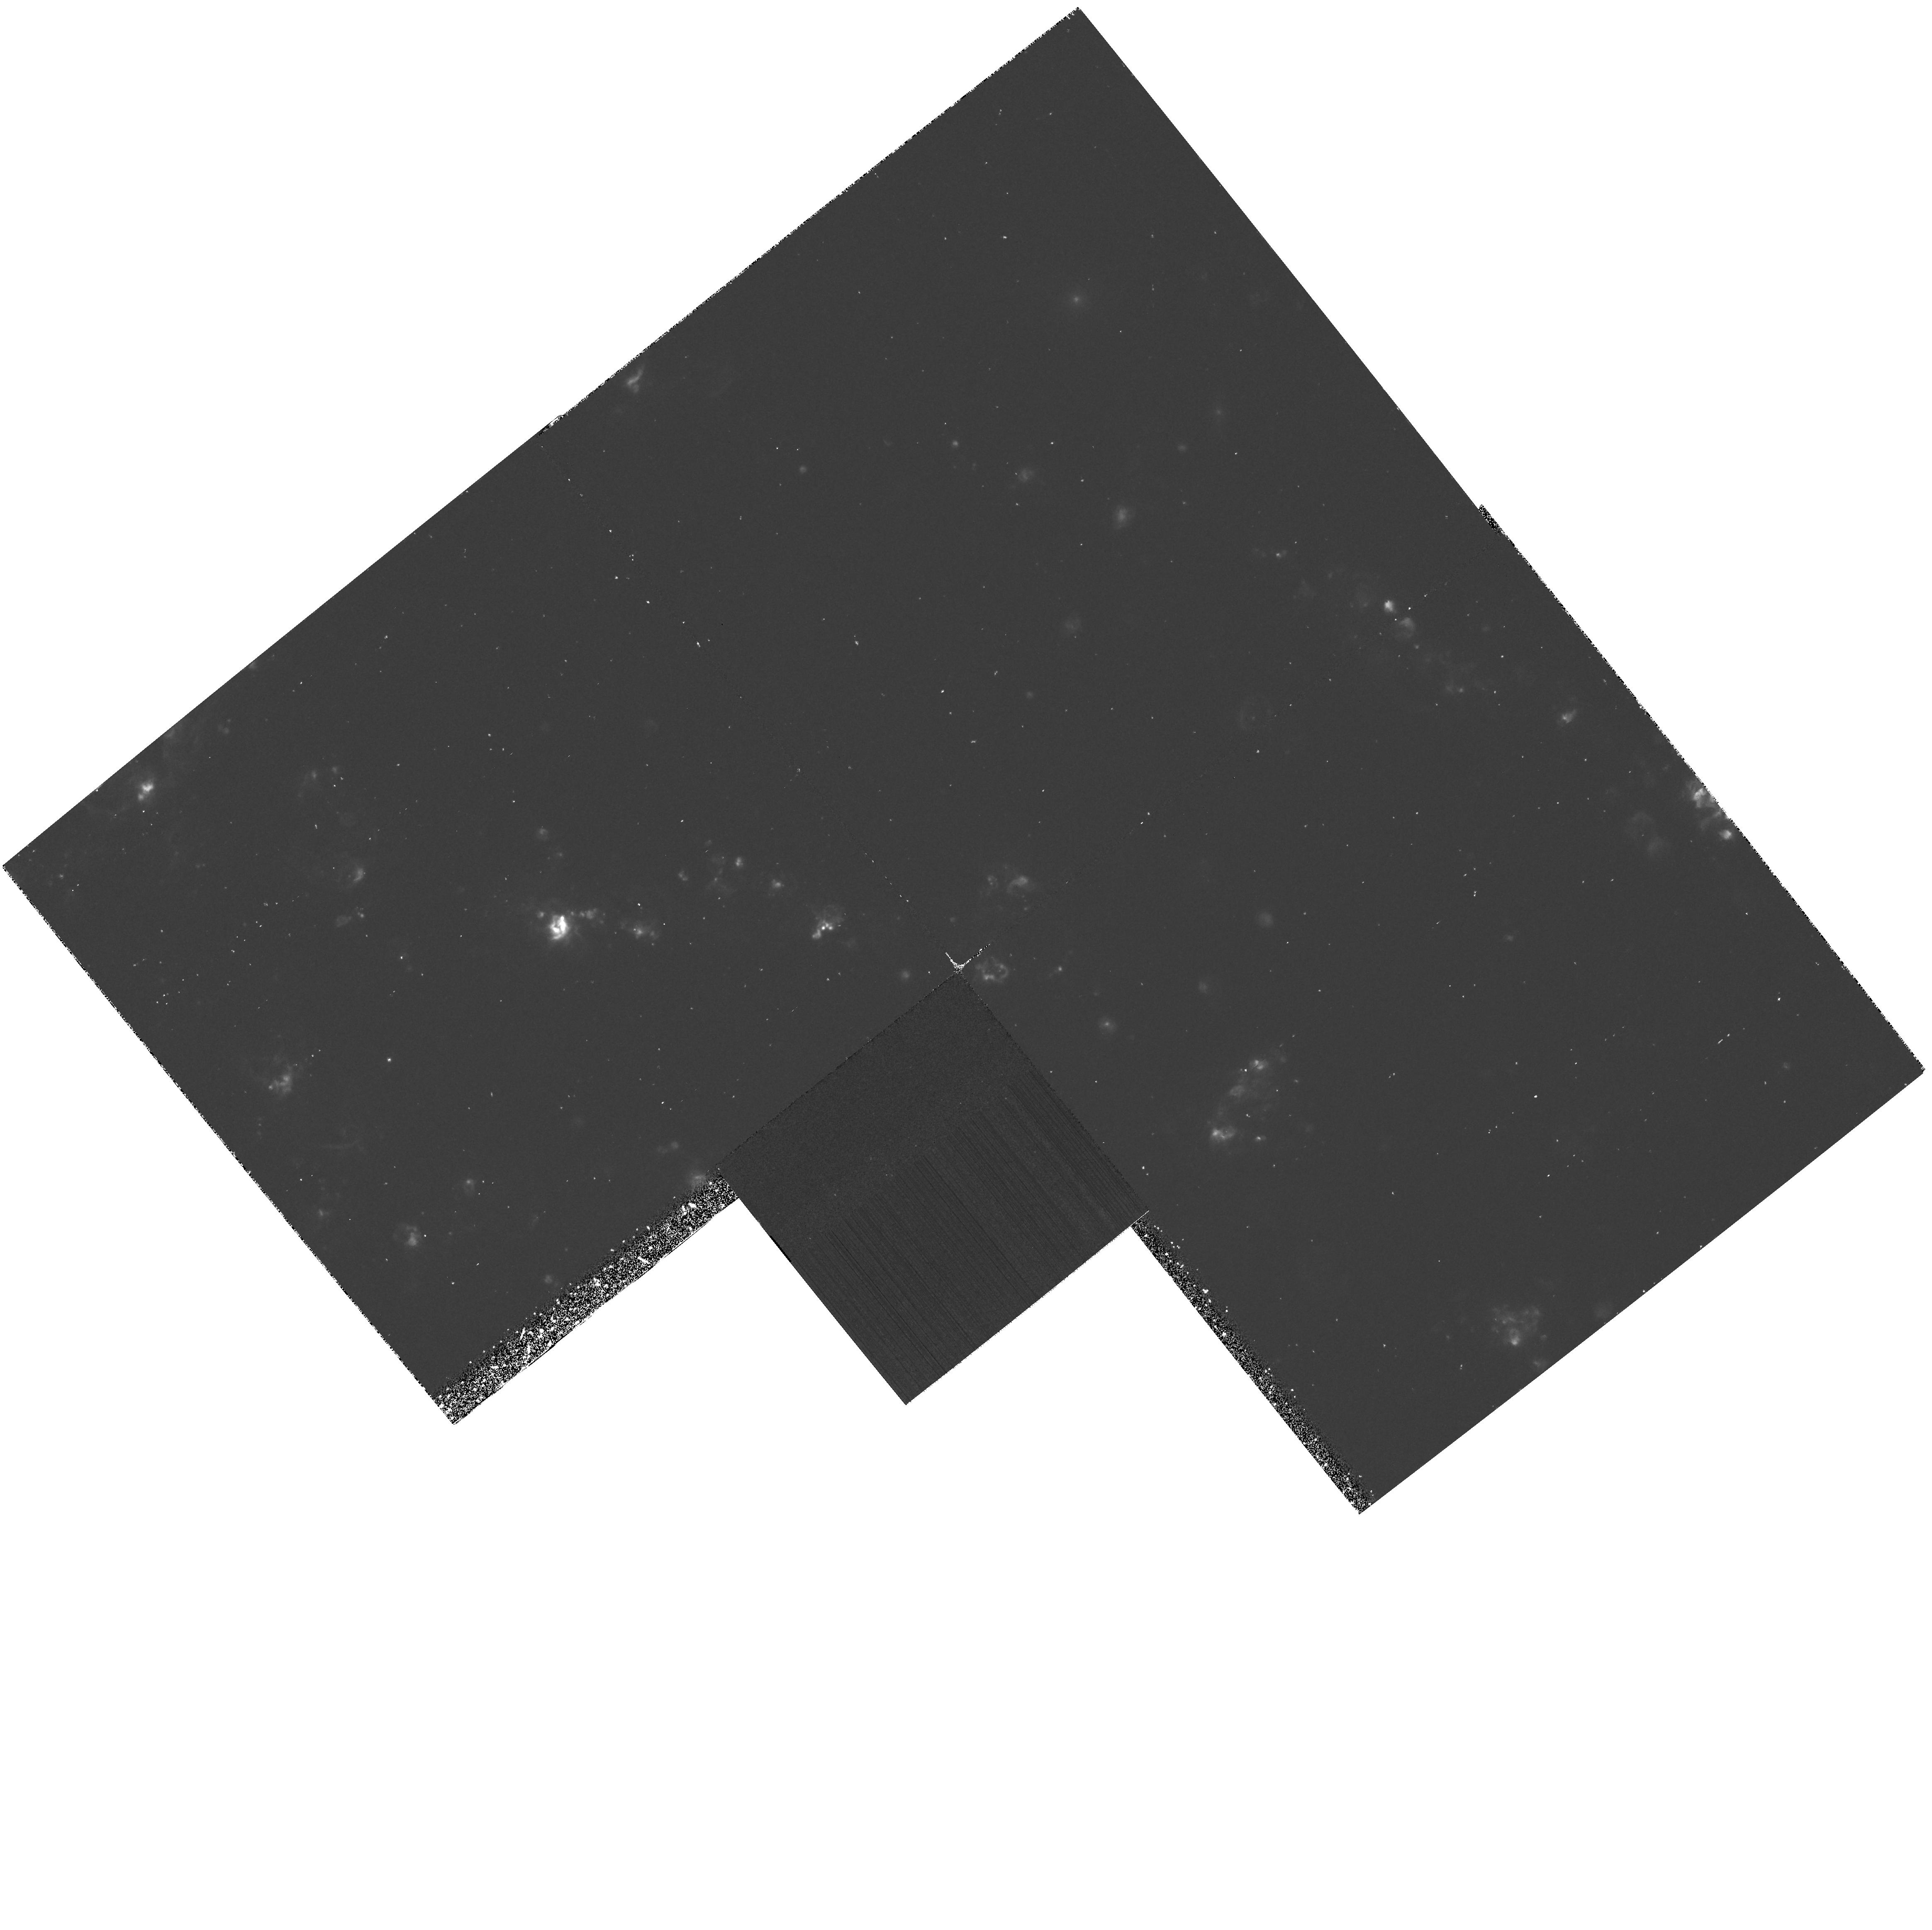
Target: NGC5461-FIELD
Instrument: WFPC2/PC
Filter: F656N
Exposure: 1.2 h
Observation ID: hst_6044_05_wfpc2_pc_f656n_u30a05

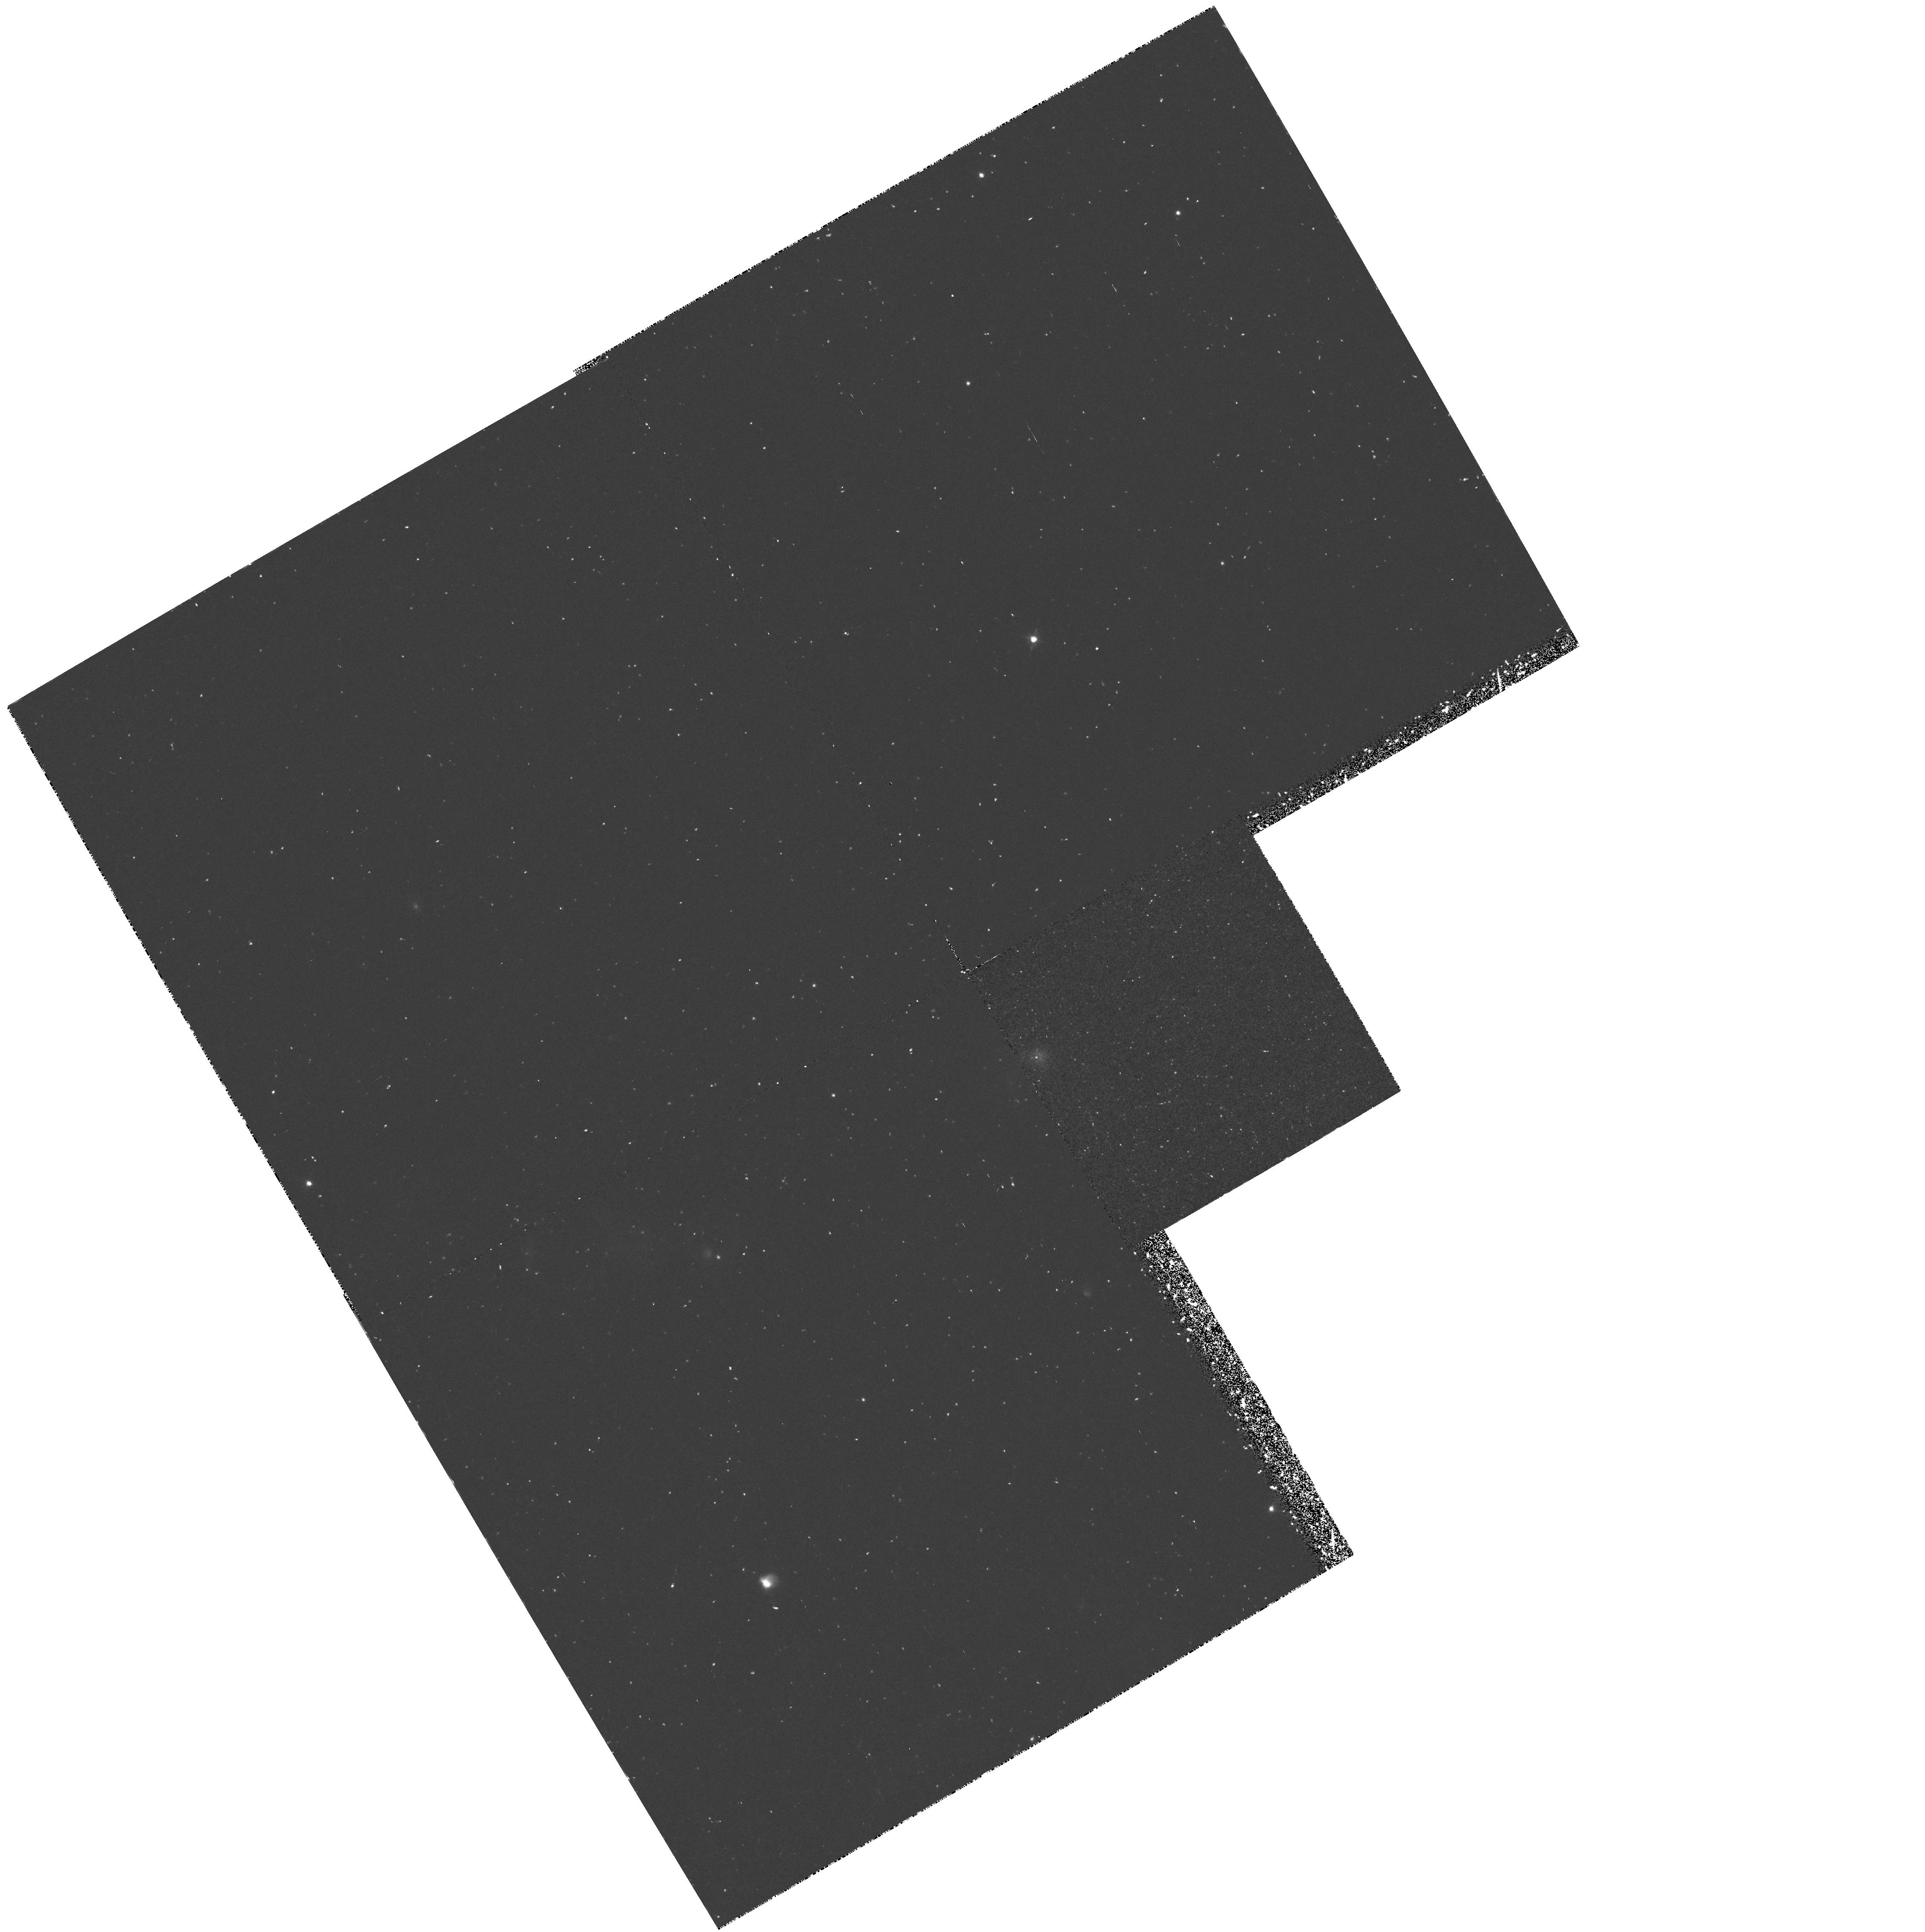
Target: NGC2403-VS9-FIELD
Instrument: WFPC2/PC
Filter: F656N
Exposure: 1.1 h
Observation ID: hst_6044_01_wfpc2_pc_f656n_u30a01

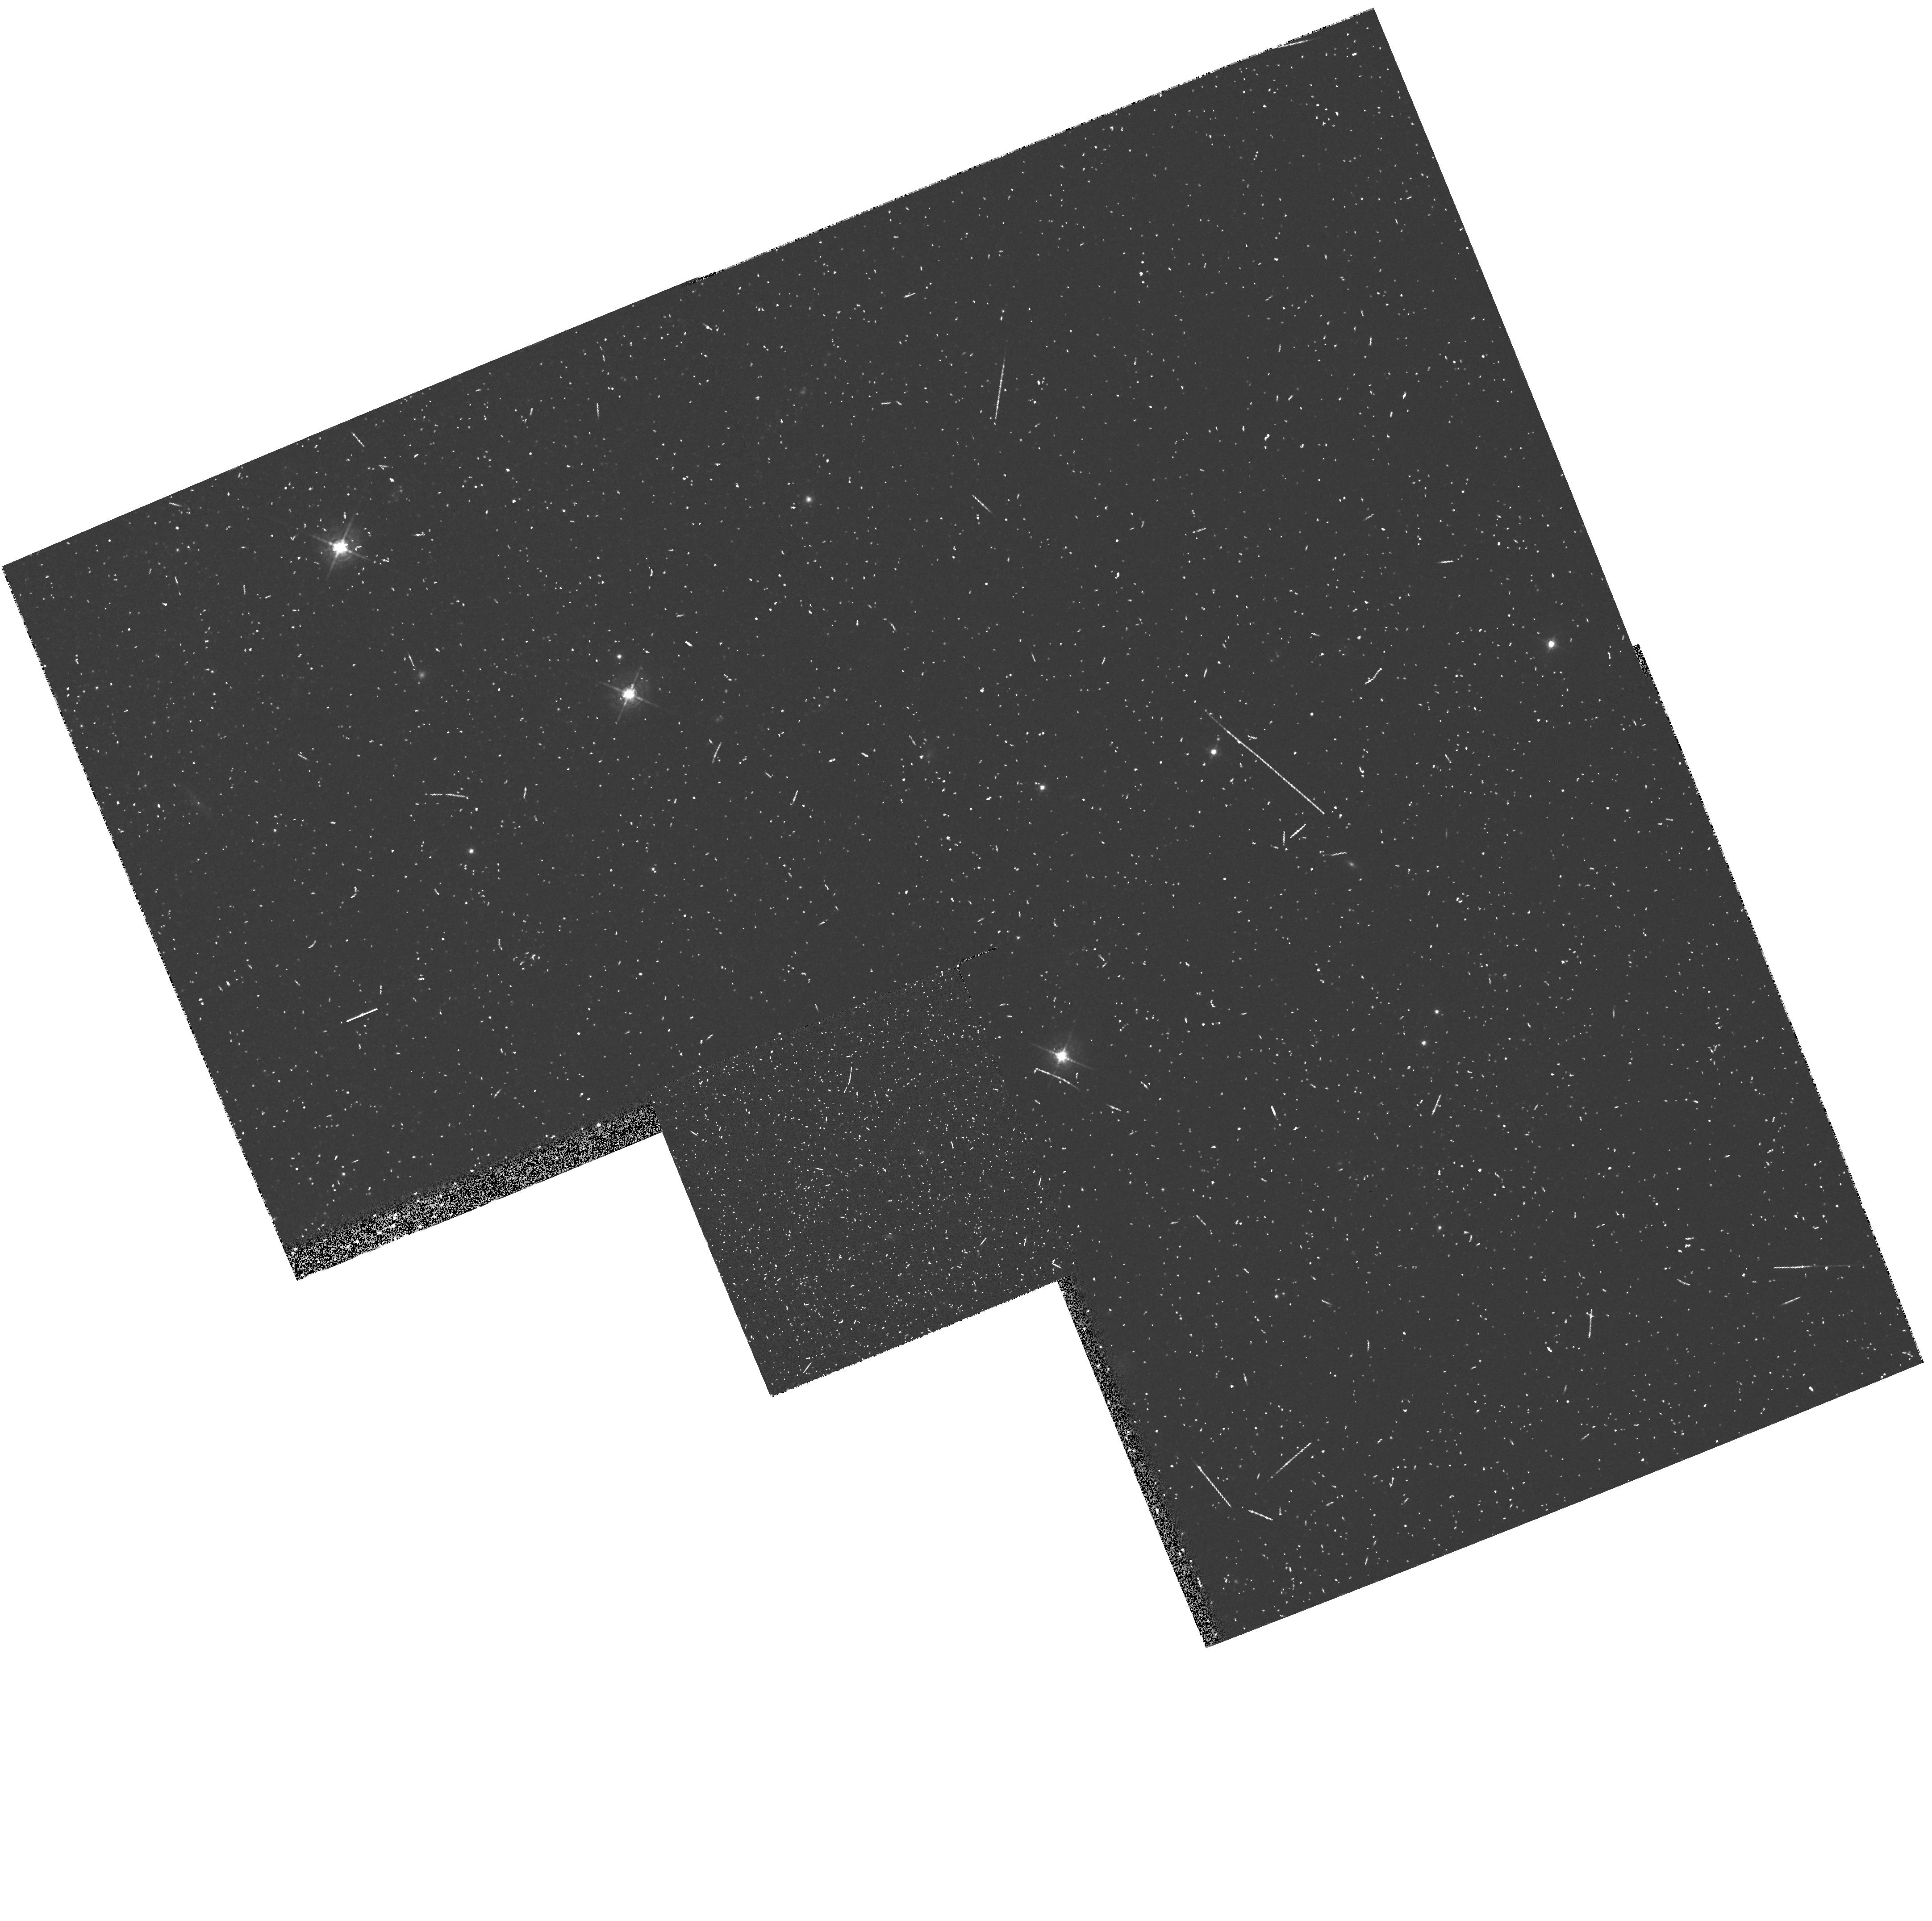
Target: NGC2403-VS44-FIELD
Instrument: WFPC2/PC
Filter: F547M
Exposure: 10 min
Observation ID: hst_6044_52_wfpc2_pc_f547m_u30a52

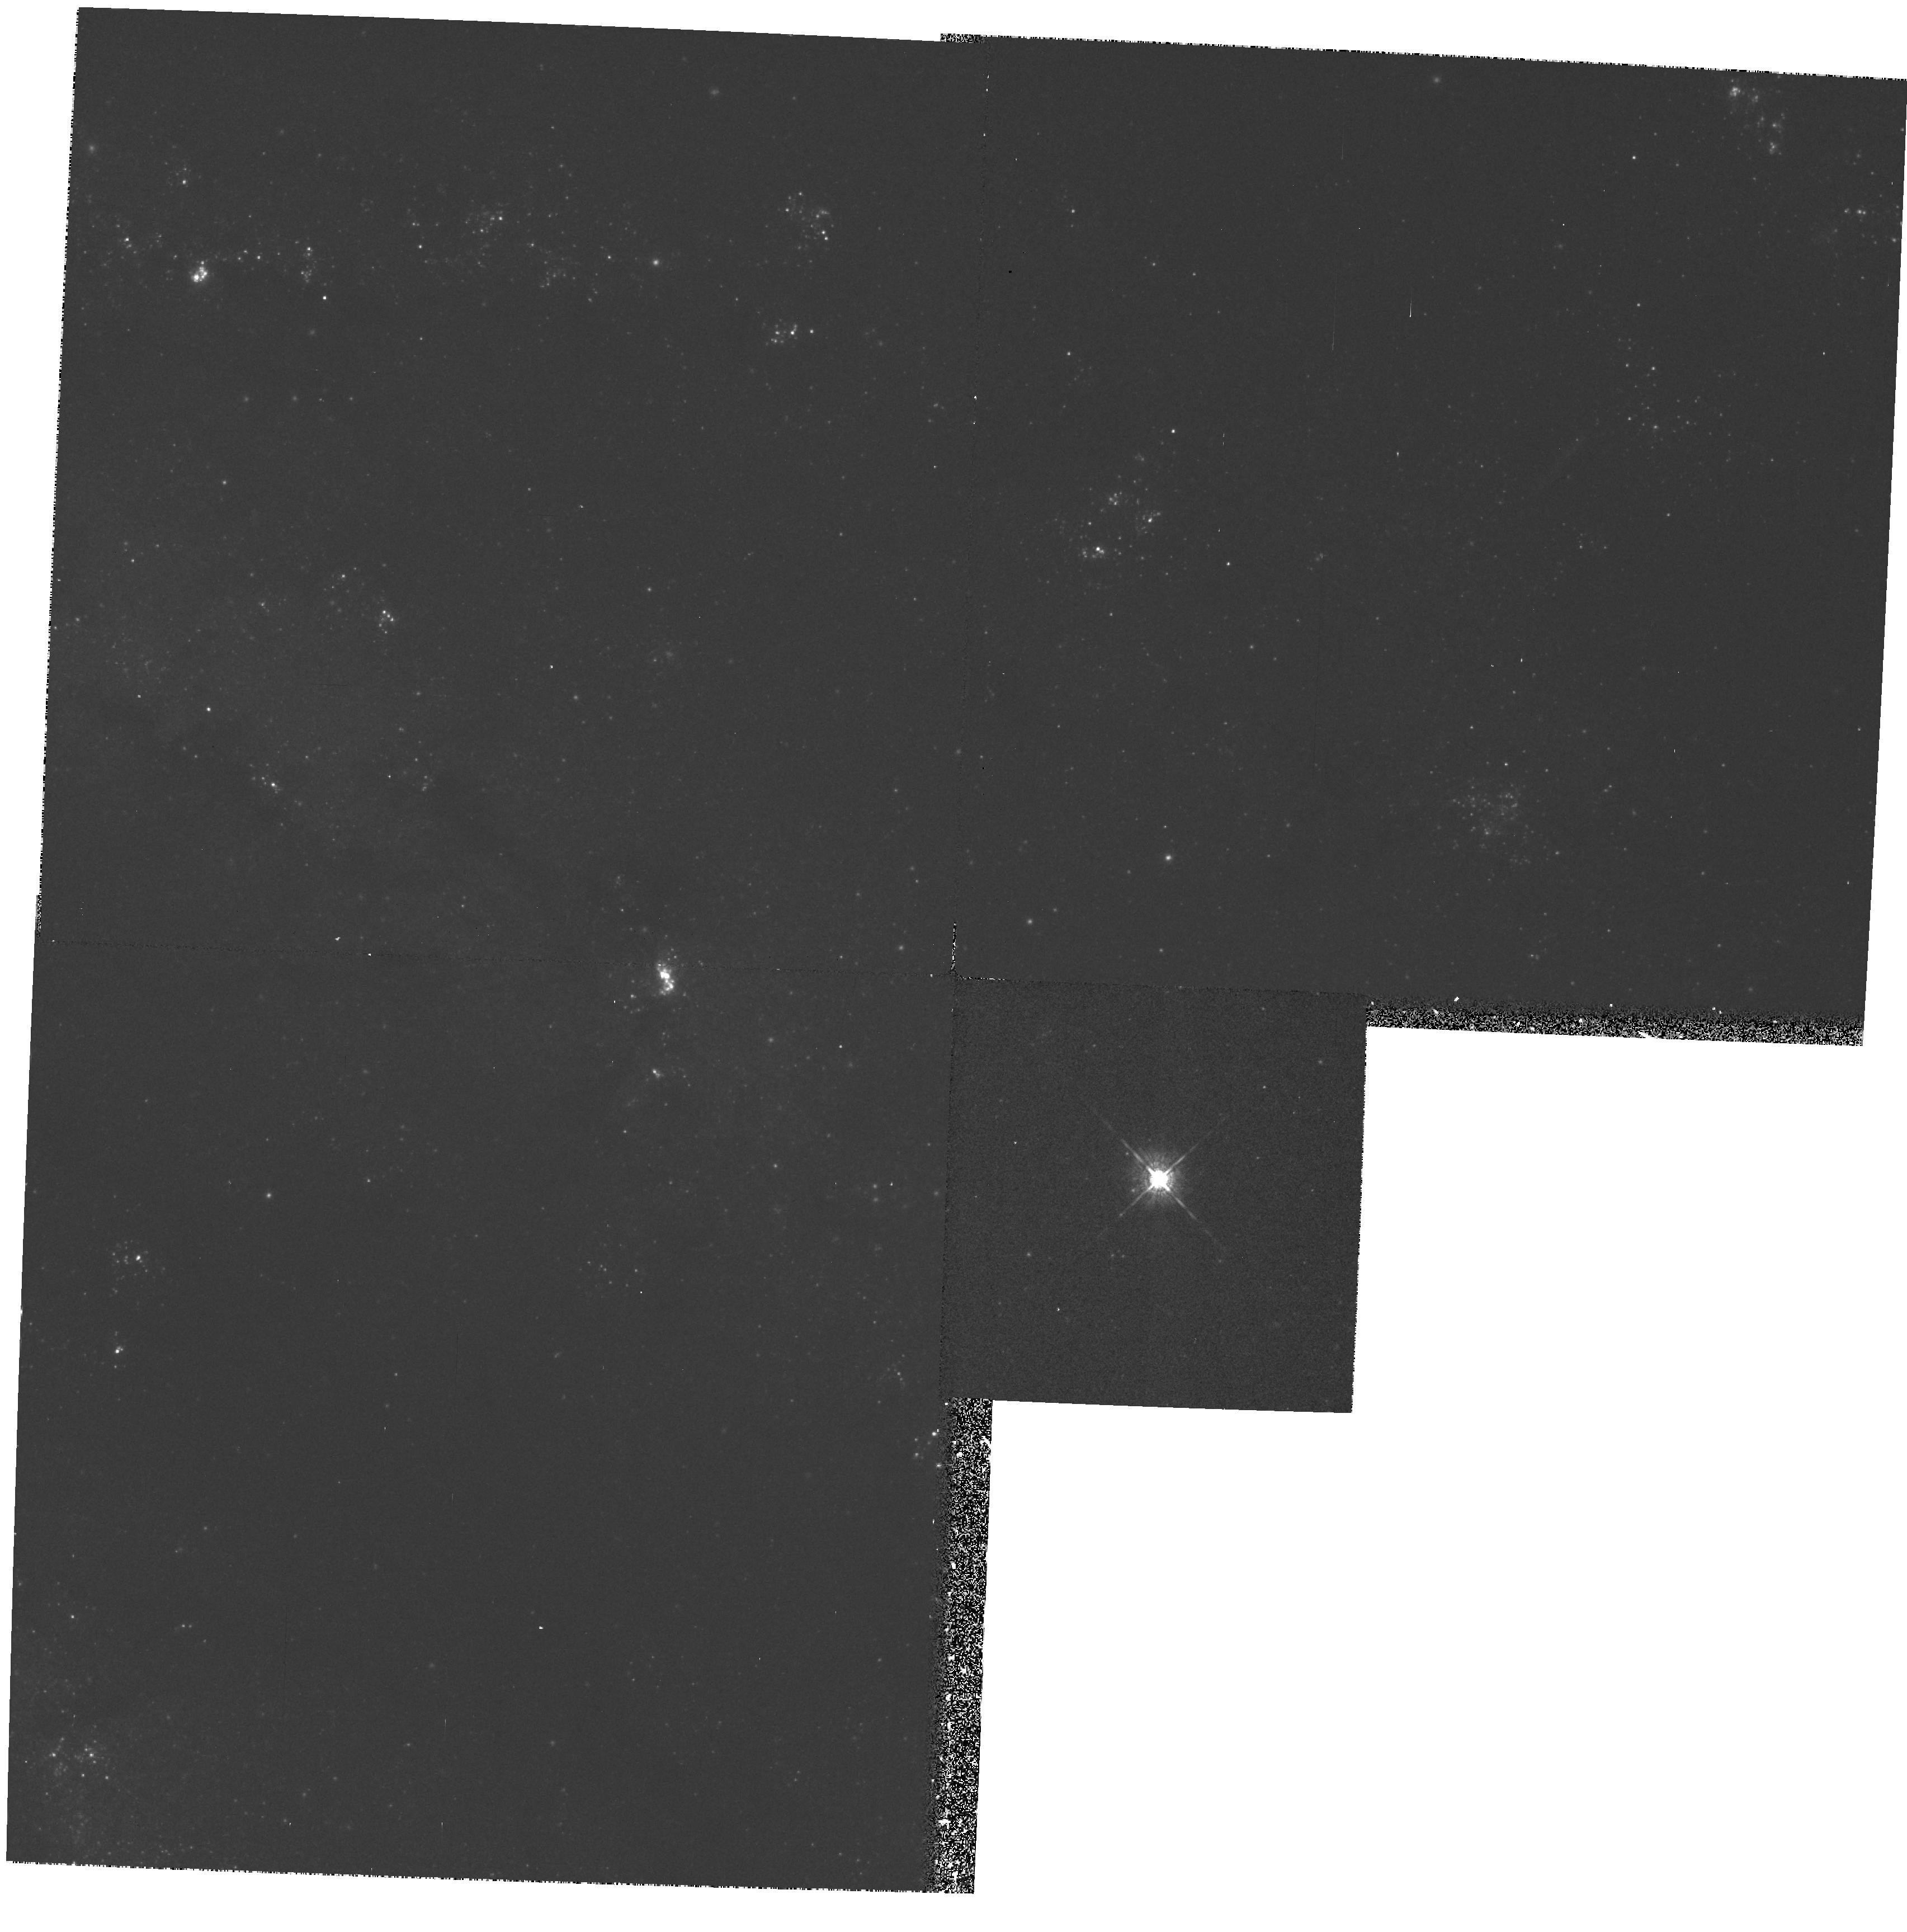
Target: NGC5455-FIELD
Instrument: WFPC2/PC
Filter: F547M
Exposure: 13 min
Observation ID: hst_6044_06_wfpc2_pc_f547m_u30a06

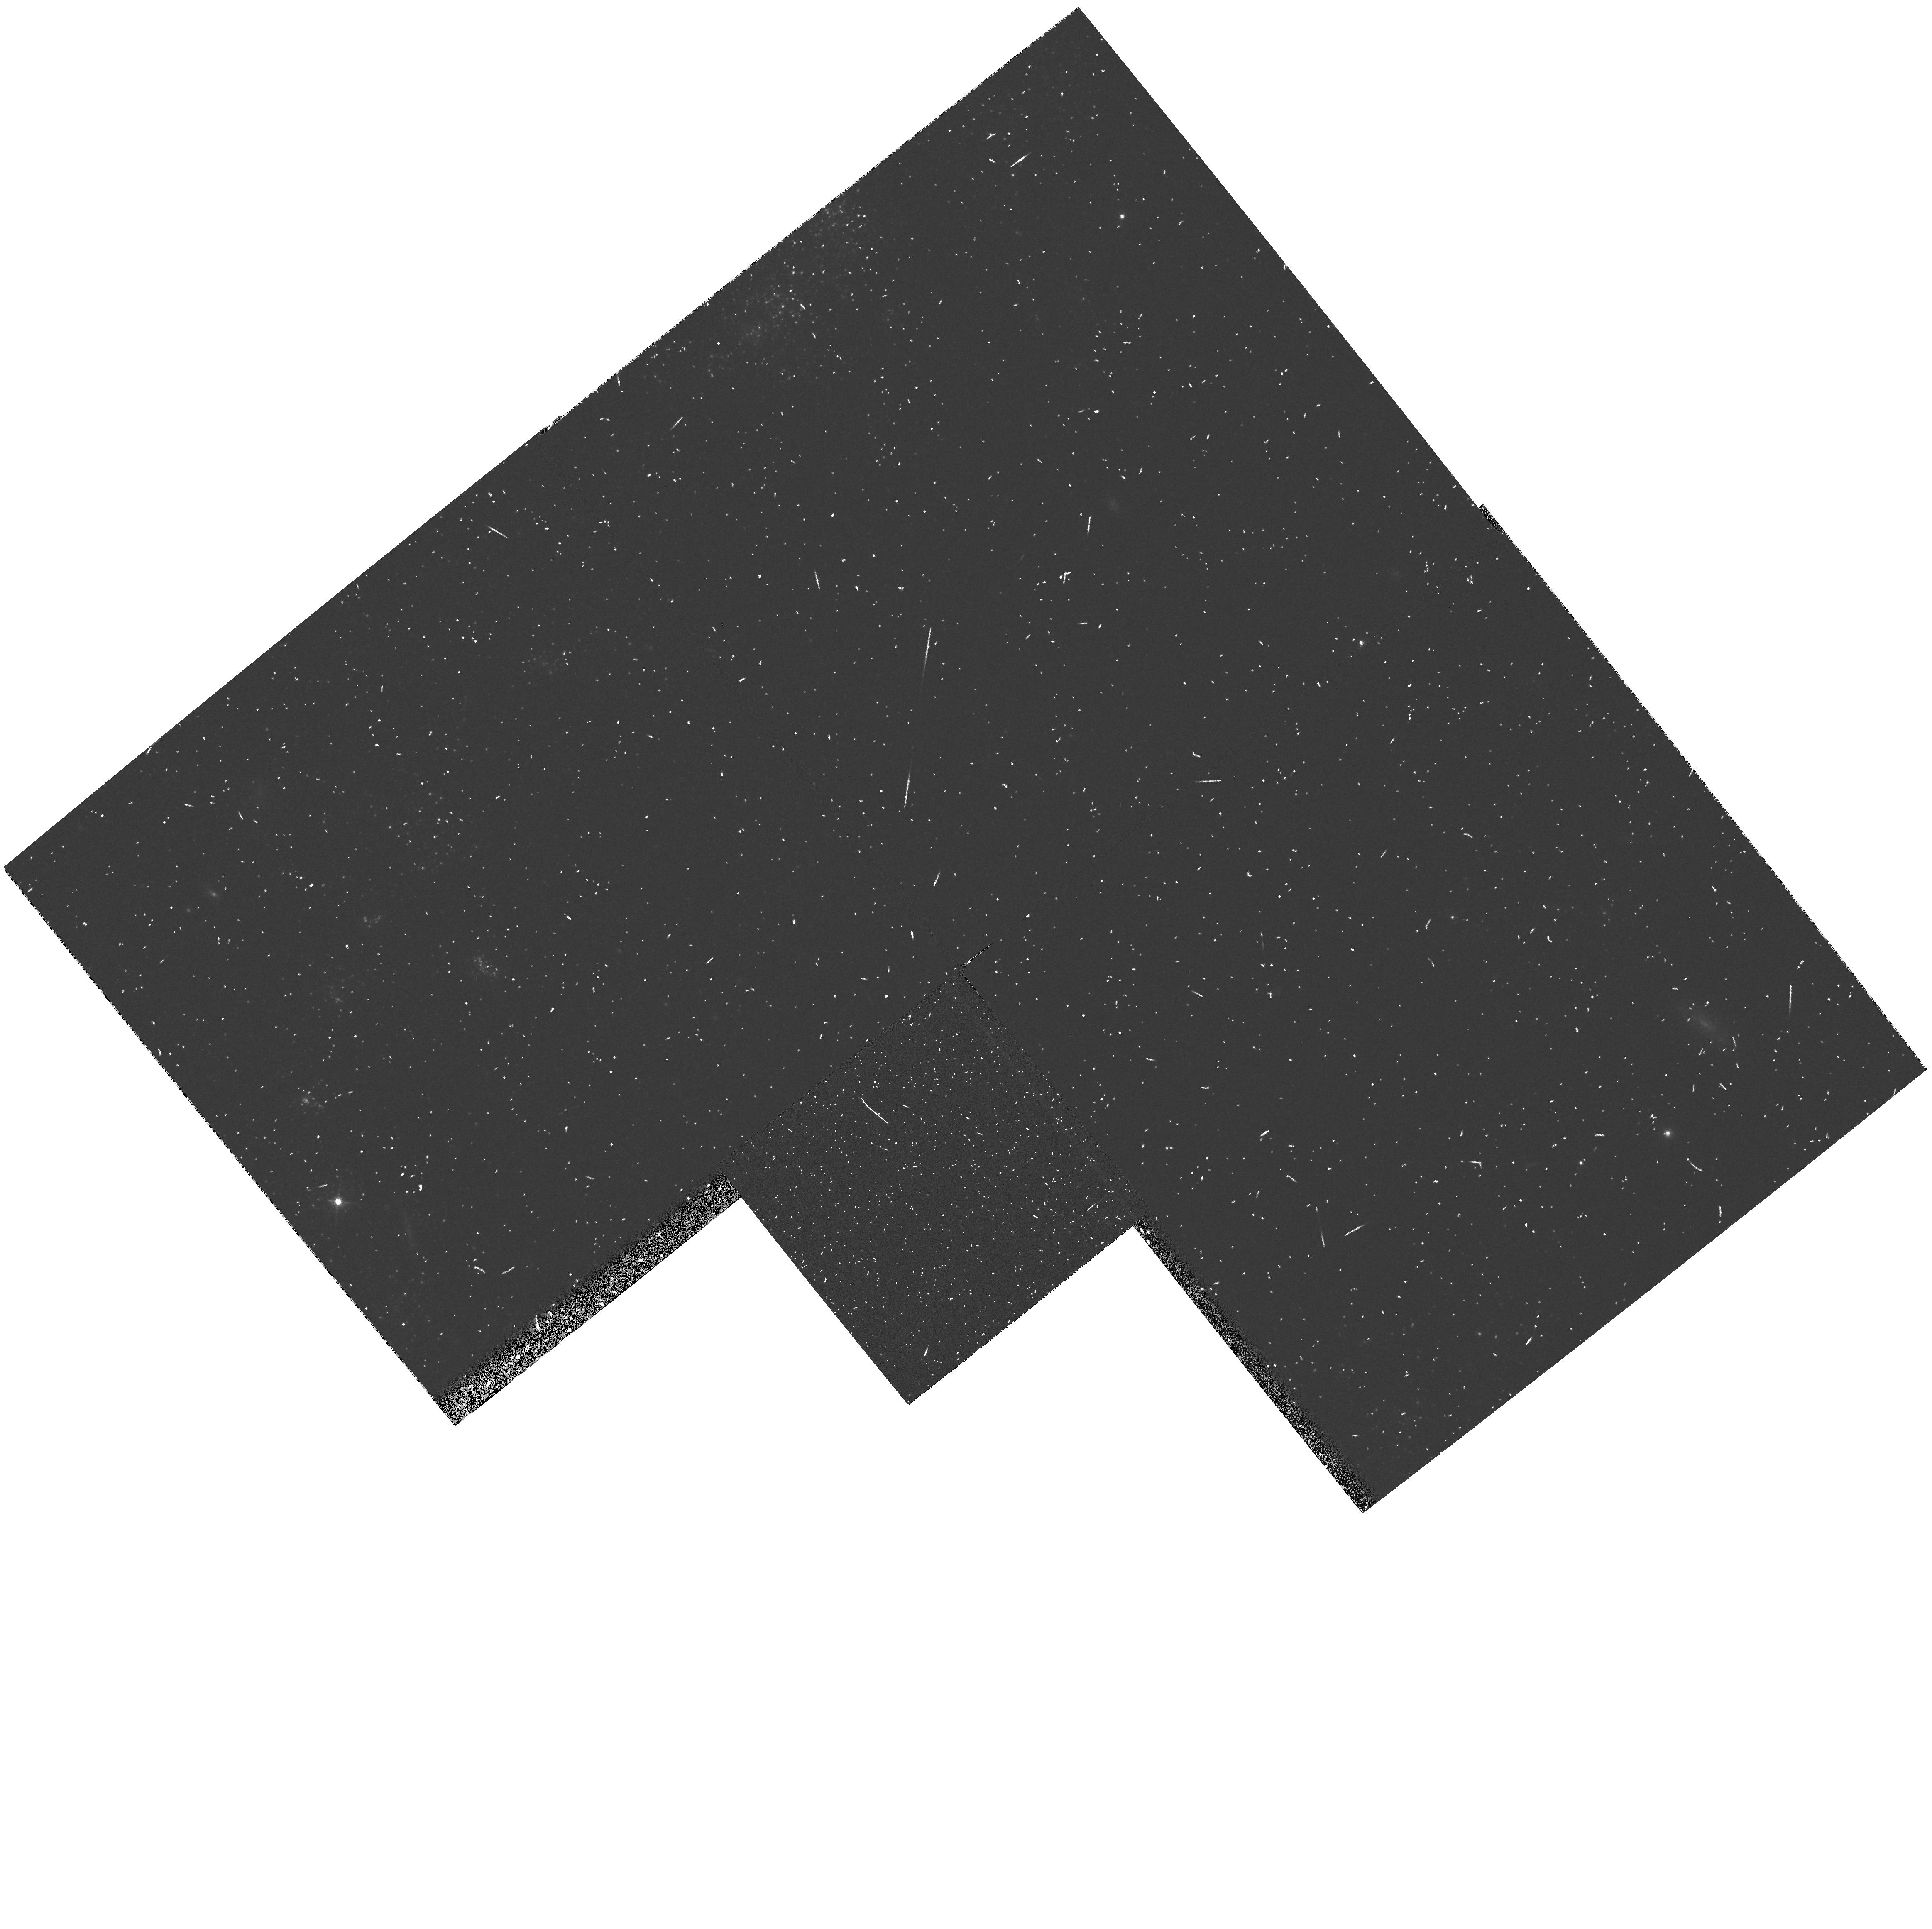
Target: NGC5471-FIELD
Instrument: WFPC2/PC
Filter: F547M
Exposure: 8 min
Observation ID: hst_6044_04_wfpc2_pc_f547m_u30a04

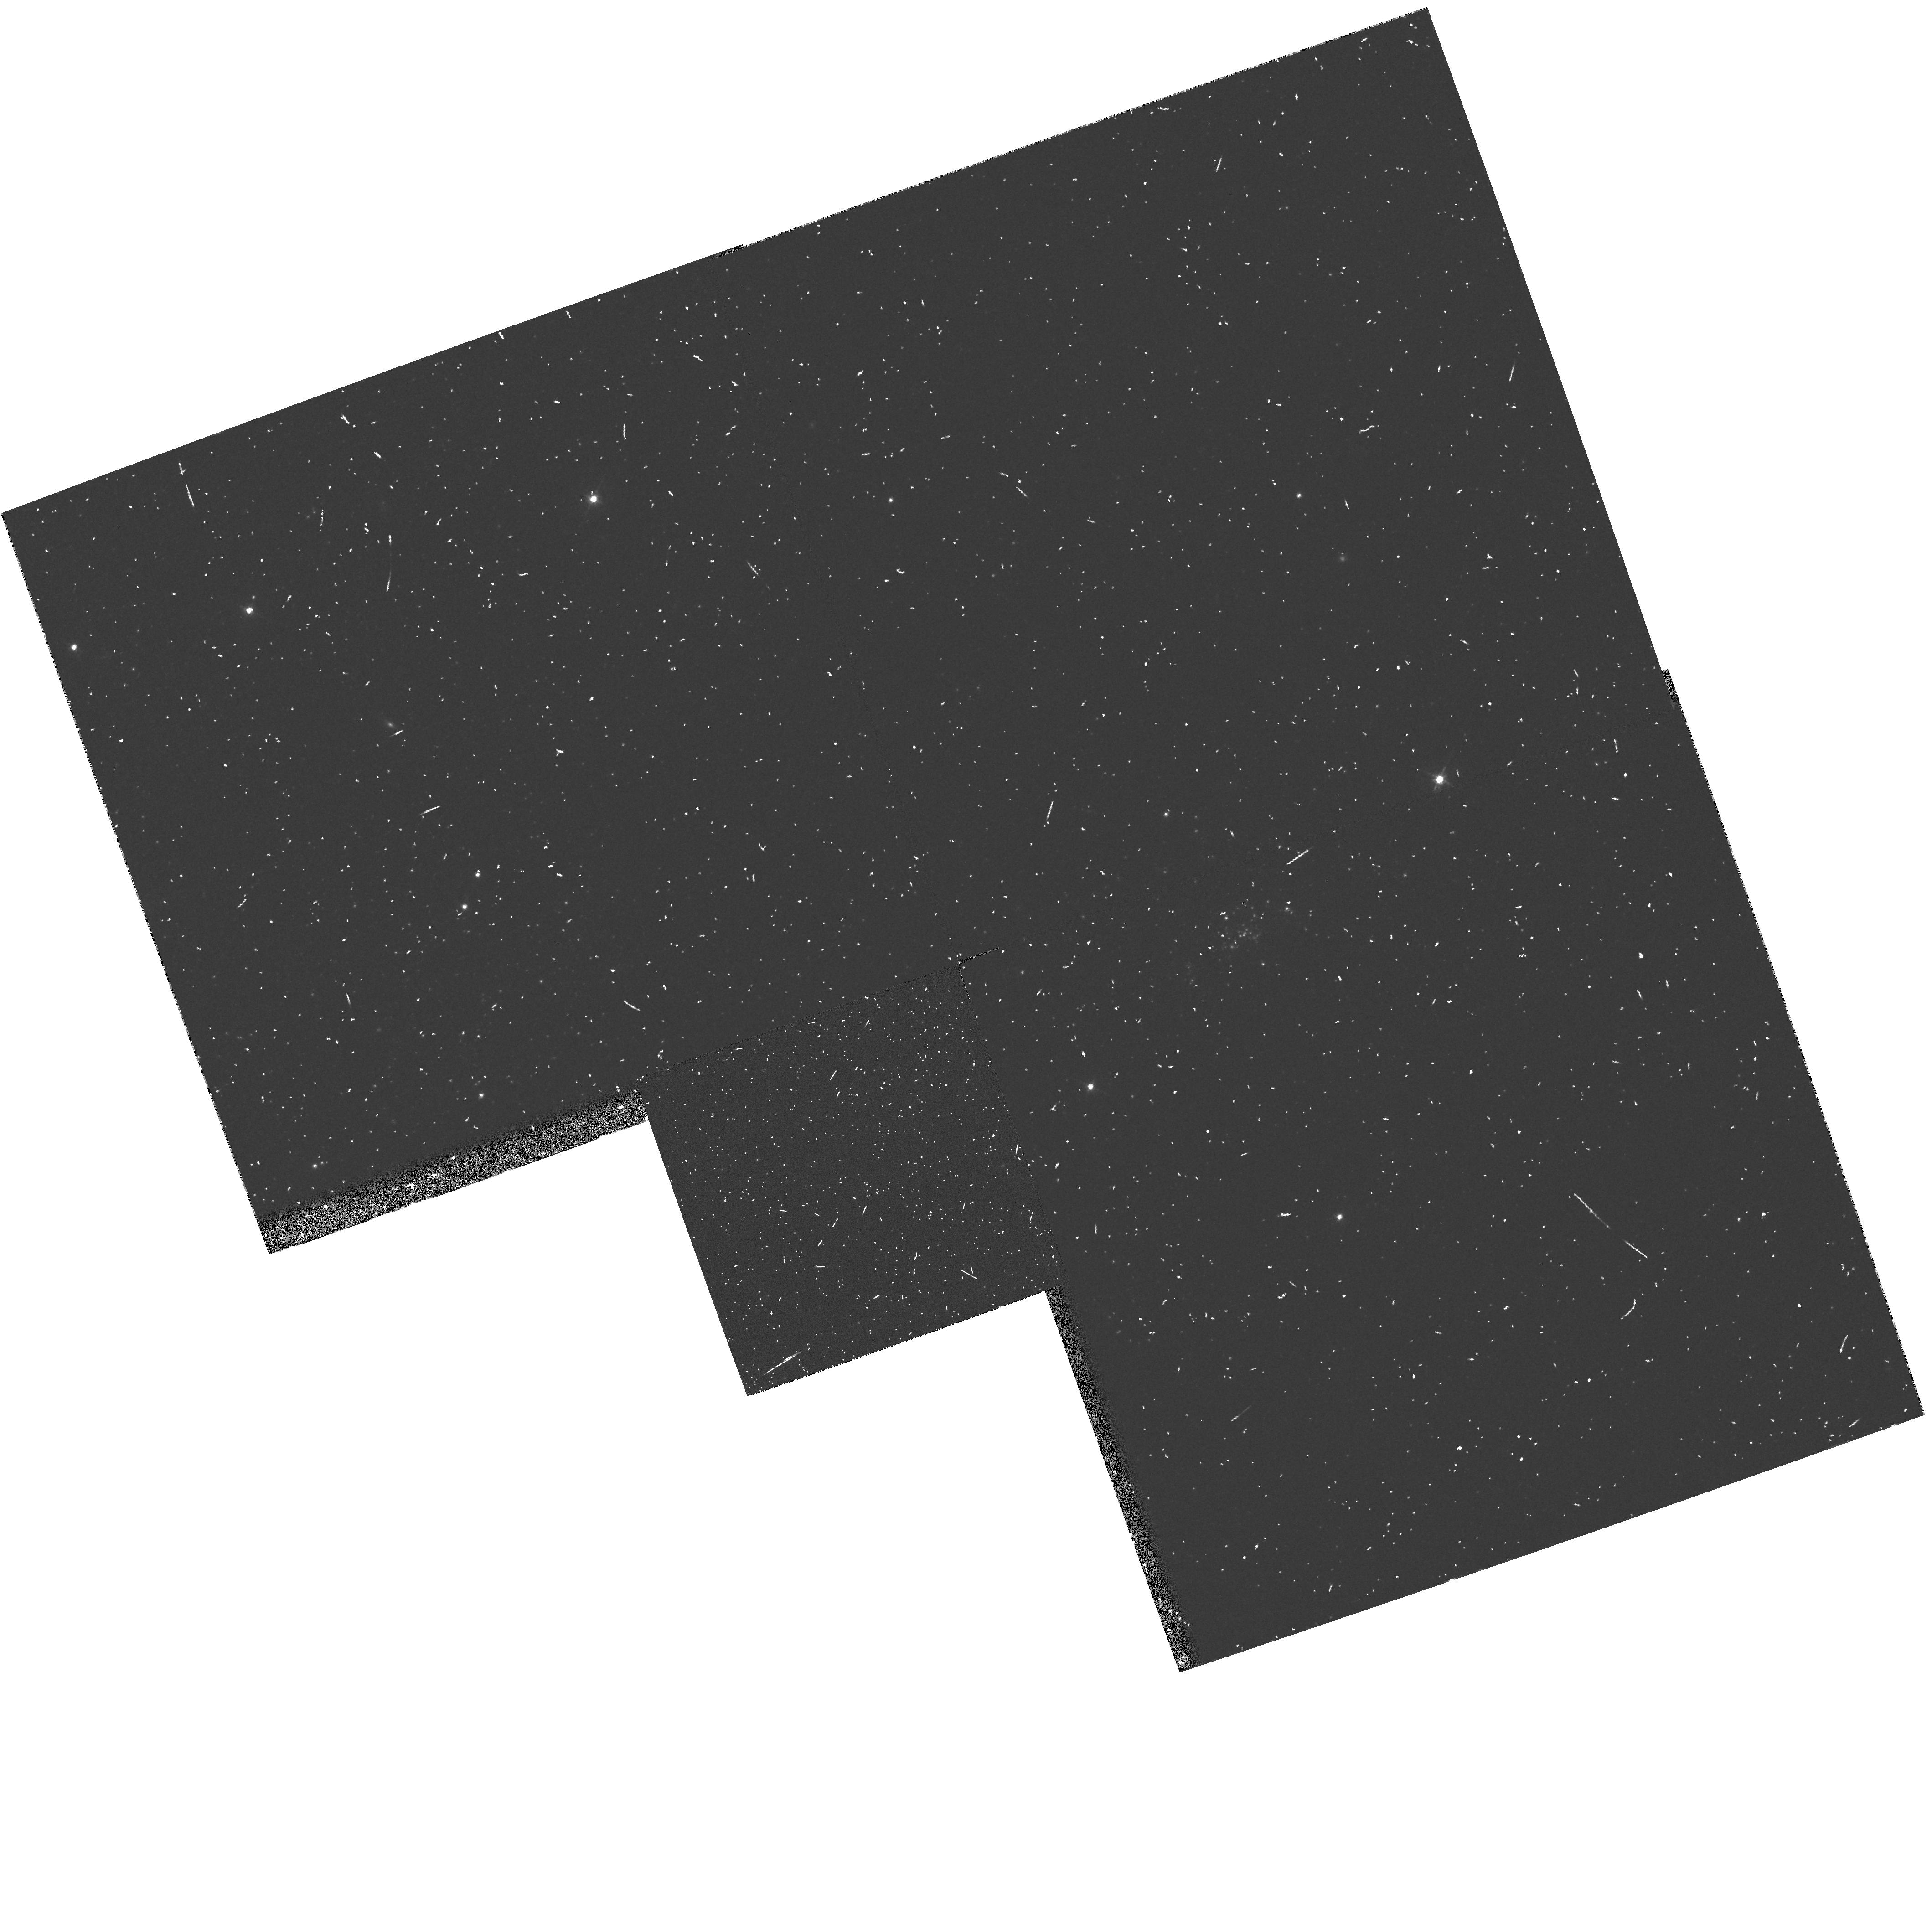
Target: NGC2403-VS38-FIELD
Instrument: WFPC2/PC
Filter: F547M
Exposure: 8 min
Observation ID: hst_6044_03_wfpc2_pc_f547m_u30a03

THE EVOLUTION OF CARBON ABUNDANCES IN THE ISM OF SPIRAL GALAXIES (PI: Garnett, Donald R)

We will use the FOS to observe UV emission lines of carbon from H II regions in the spiral galaxies NGC 2403 and M101; this program was awarded observing time with medium priority in Cycle 3, but of six scheduled observations, only one was obtained before the HST refurbishment. These measurements, combined with corresponding optical spectra, will be used to derive carbon abundances and C/O ratios. Our measurements will provide the first reliable sample of data on carbon abundances in spiral galaxies. We will use the derived abundances to study the time evolution of C/O across the galaxies and compare the results with those obtained from observations of metal-poor irregular galaxies obtained by us in Cycle 2, and with theoretical predictions for the behavior of C/O in spirals. In particular, we will make detailed comparisons between the behavior of C, N, He, and O in the outer parts of the spirals with that observed in irregular galaxies of similar abundances; such comparison will tell us if the evolution of the outer disks of spirals has proceeded in similar fashion as for the irregulars. We will compare the gradients for C and N across the galaxies to obtain an improved estimate of the fraction of N produced by primary nucleosynthesis. Finally, we will take deep HAlpha and O III images in parallel with the FOS observations to study the structure of the ionized gas in these galaxies at high resolution.